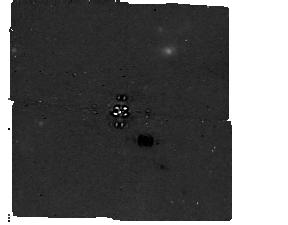
Target: HD-222237
Instrument: MIRI/CORON
Filter: F1140C+4QPM_1140
Exposure: 2.3 h
Observation ID: jw06915-c1013_t001_miri_f1140c-mask1140

Direct Detection and Characterization of a Nearby Temperate Giant Planet (PI: Balmer, William)

We propose to image HD 222237 b, a nearby, temperate, eccentric giant planet prime for characterization by JWST. HD 222237 b, observable only with JWST, is the next rung on the "effective temperature ladder" that will connect known directly imaged planets (like eps Indi b) and Y-type brown dwarfs (like W0359 or W0855) to Jupiter and Saturn. It provides a rare opportunity to study the atmospheric state of giant planets in the asymptotic phase of their evolution and benchmark evolutionary models, and will be a critical point of comparison between directly imaged planets and mature, temperate transiting exoplanets. This program will target the potentially coldest-imaged planet with the NIRCam and MIRI coronagraphs. These observations will constrain key atmospheric model uncertainties, like the strength of water-ice cloud opacity, the abundance of ammonia, and the strength of disequilibrium chemistry in the planet's atmosphere. This program is designed to efficiently detect the planet at high confidence, photometrically characterize the atmosphere, and refine the planet's sky-projected orbit ahead of Cycle 5; doing so will allow the community to estimate the feasibility of follow-up spectroscopy on the fastest timescale.